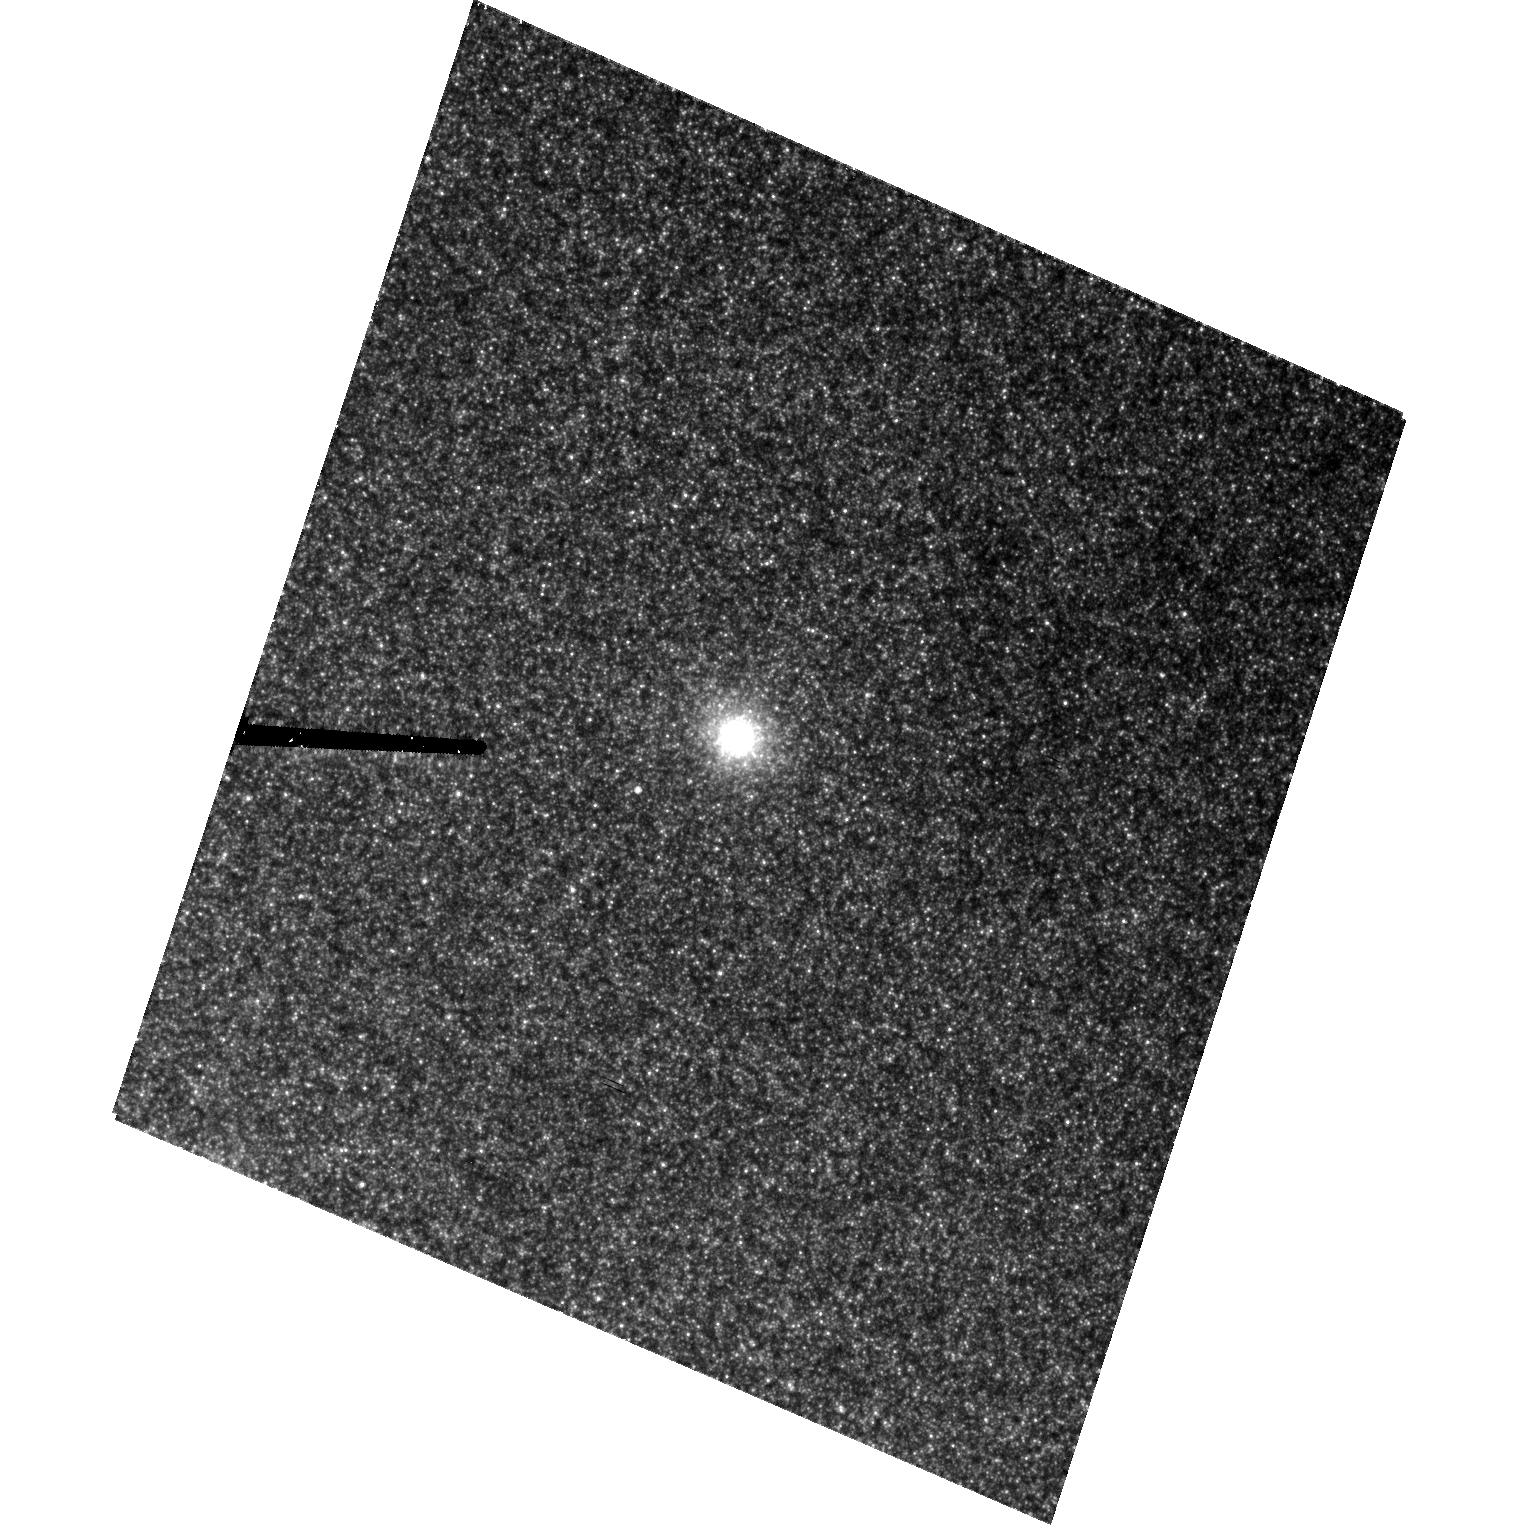
Target: NGC221-G174
Instrument: ACS/HRC
Filter: F555W
Exposure: 43 min
Observation ID: hst_10094_44_acs_hrc_f555w_j92t44

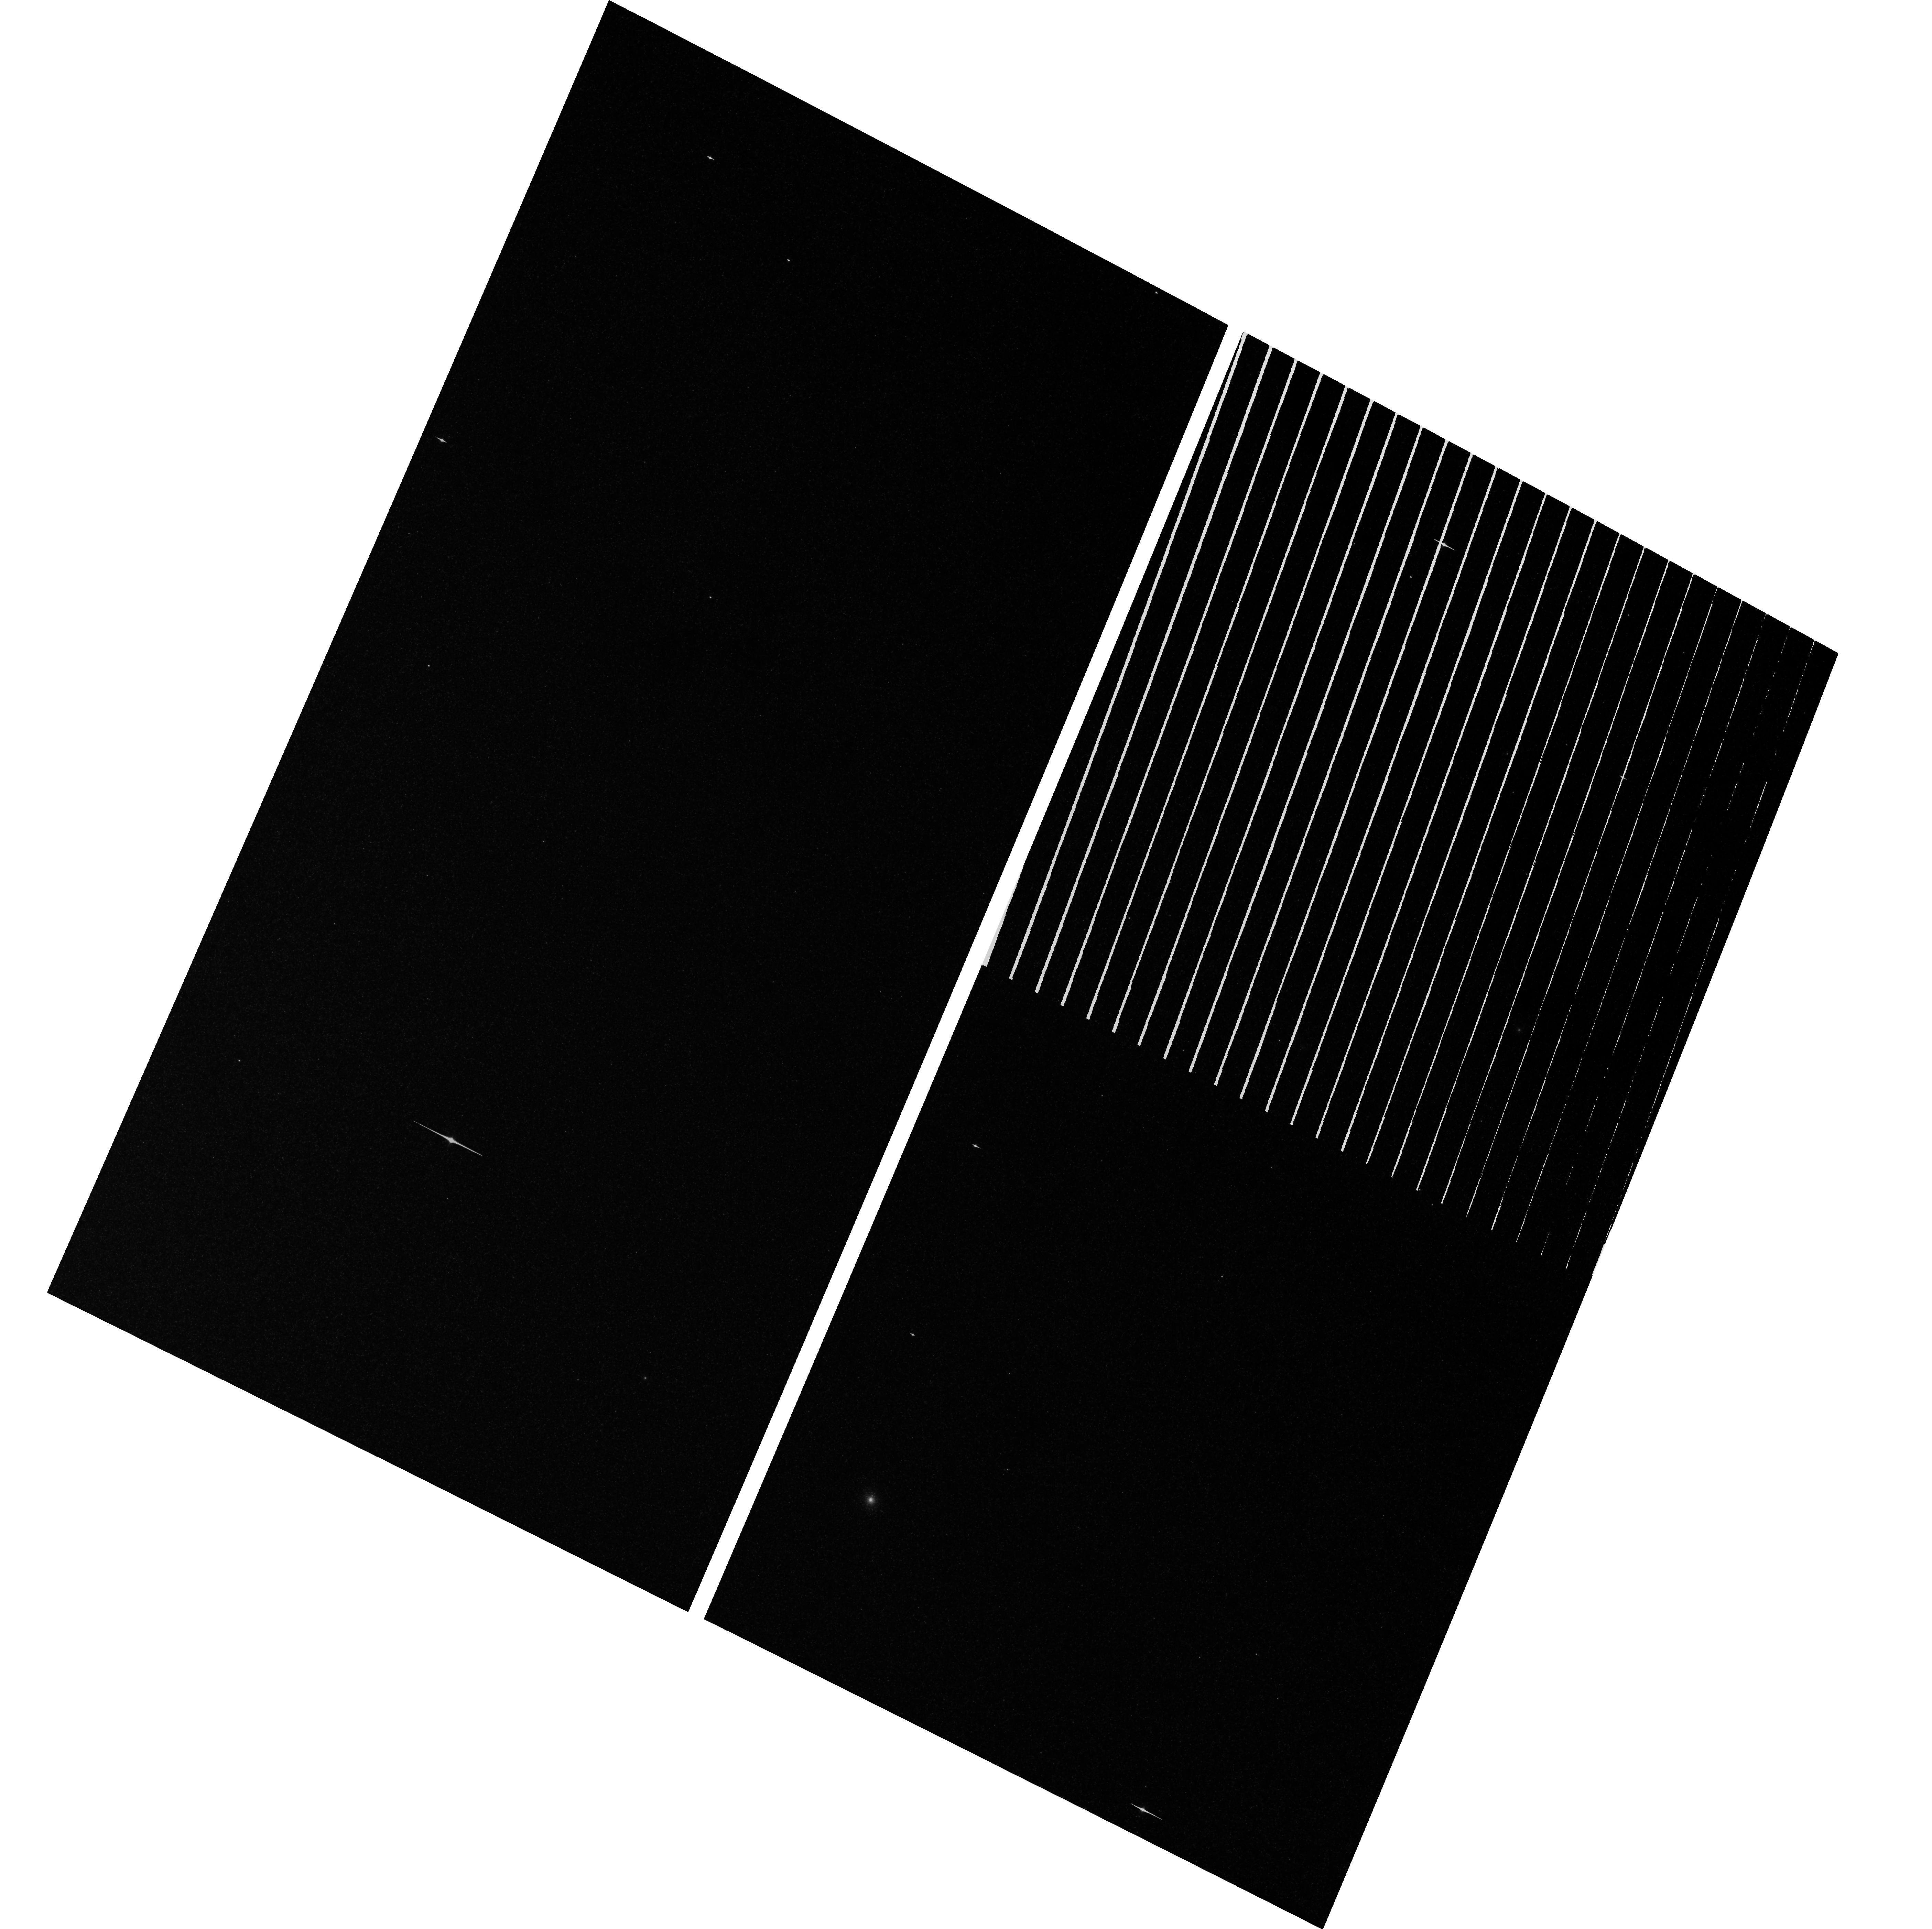
Target: field at RA 10.638°, Dec 41.295°
Instrument: ACS/WFC
Filter: F814W
Exposure: 3.4 h
Observation ID: hst_10094_46_acs_wfc_f814w_j92t46

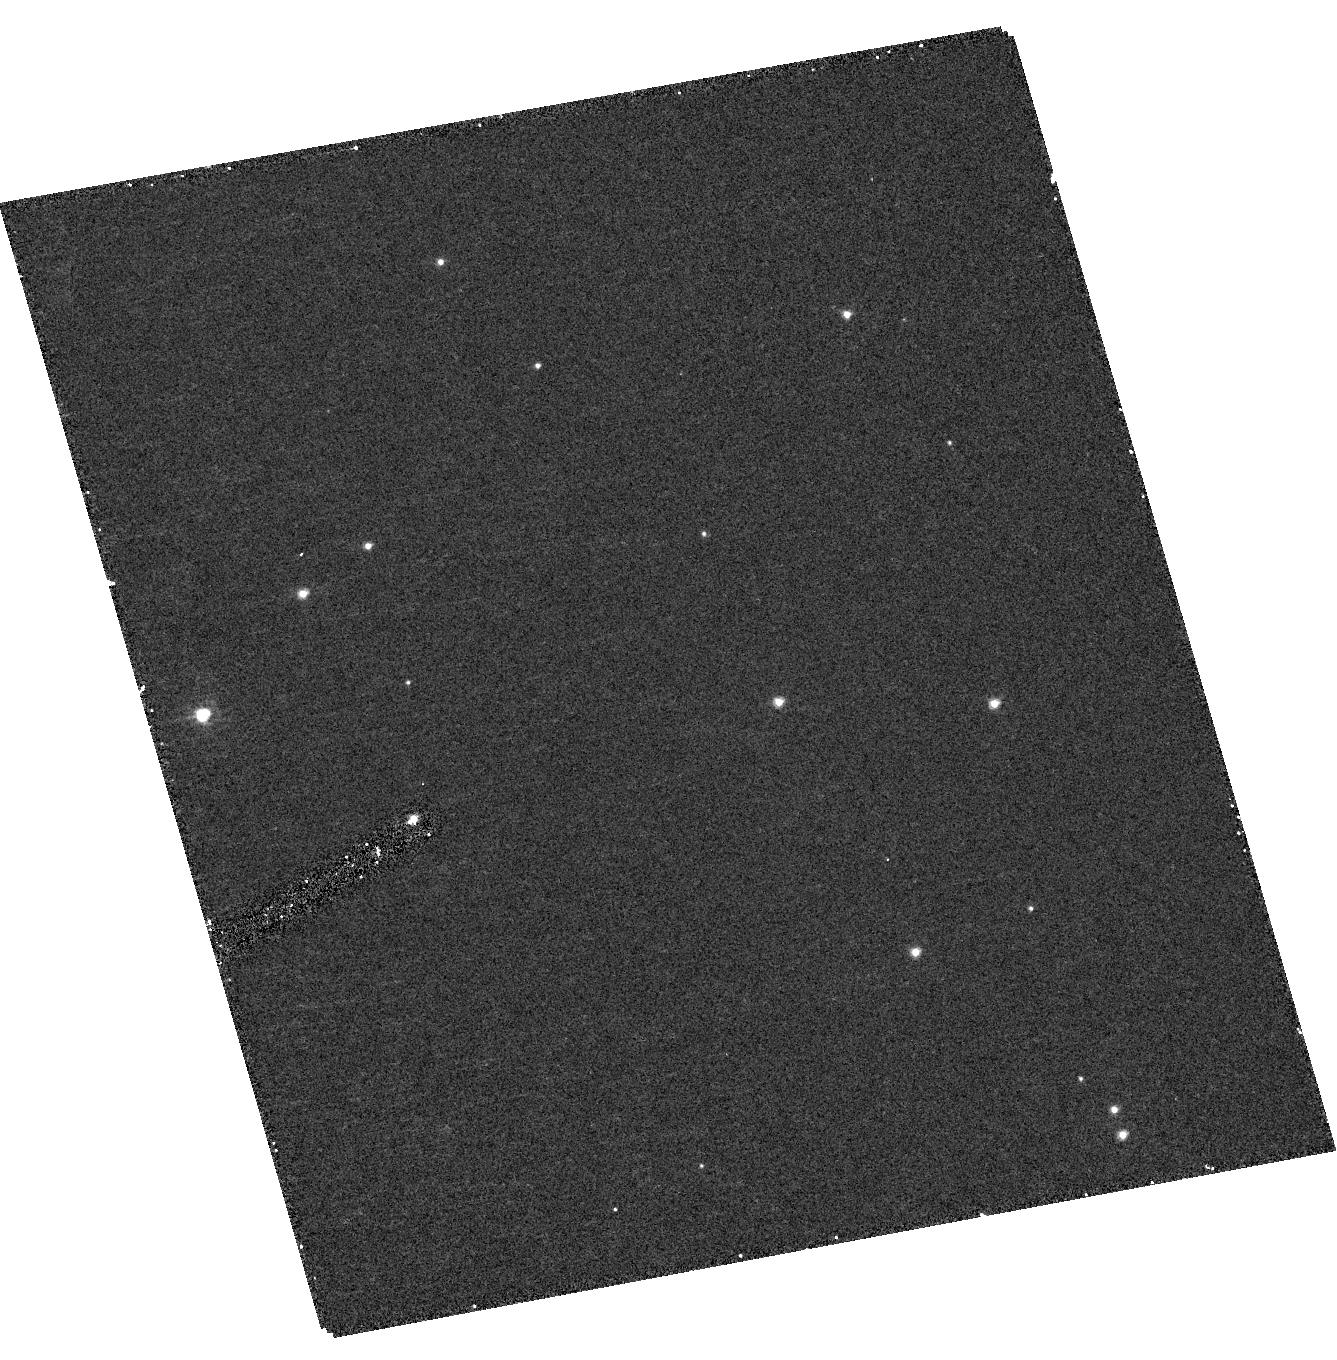
Target: NGC6791-KR7601-CEN
Instrument: ACS/HRC
Filter: F330W
Exposure: 18 min
Observation ID: hst_10094_26_acs_hrc_f330w_j92t26

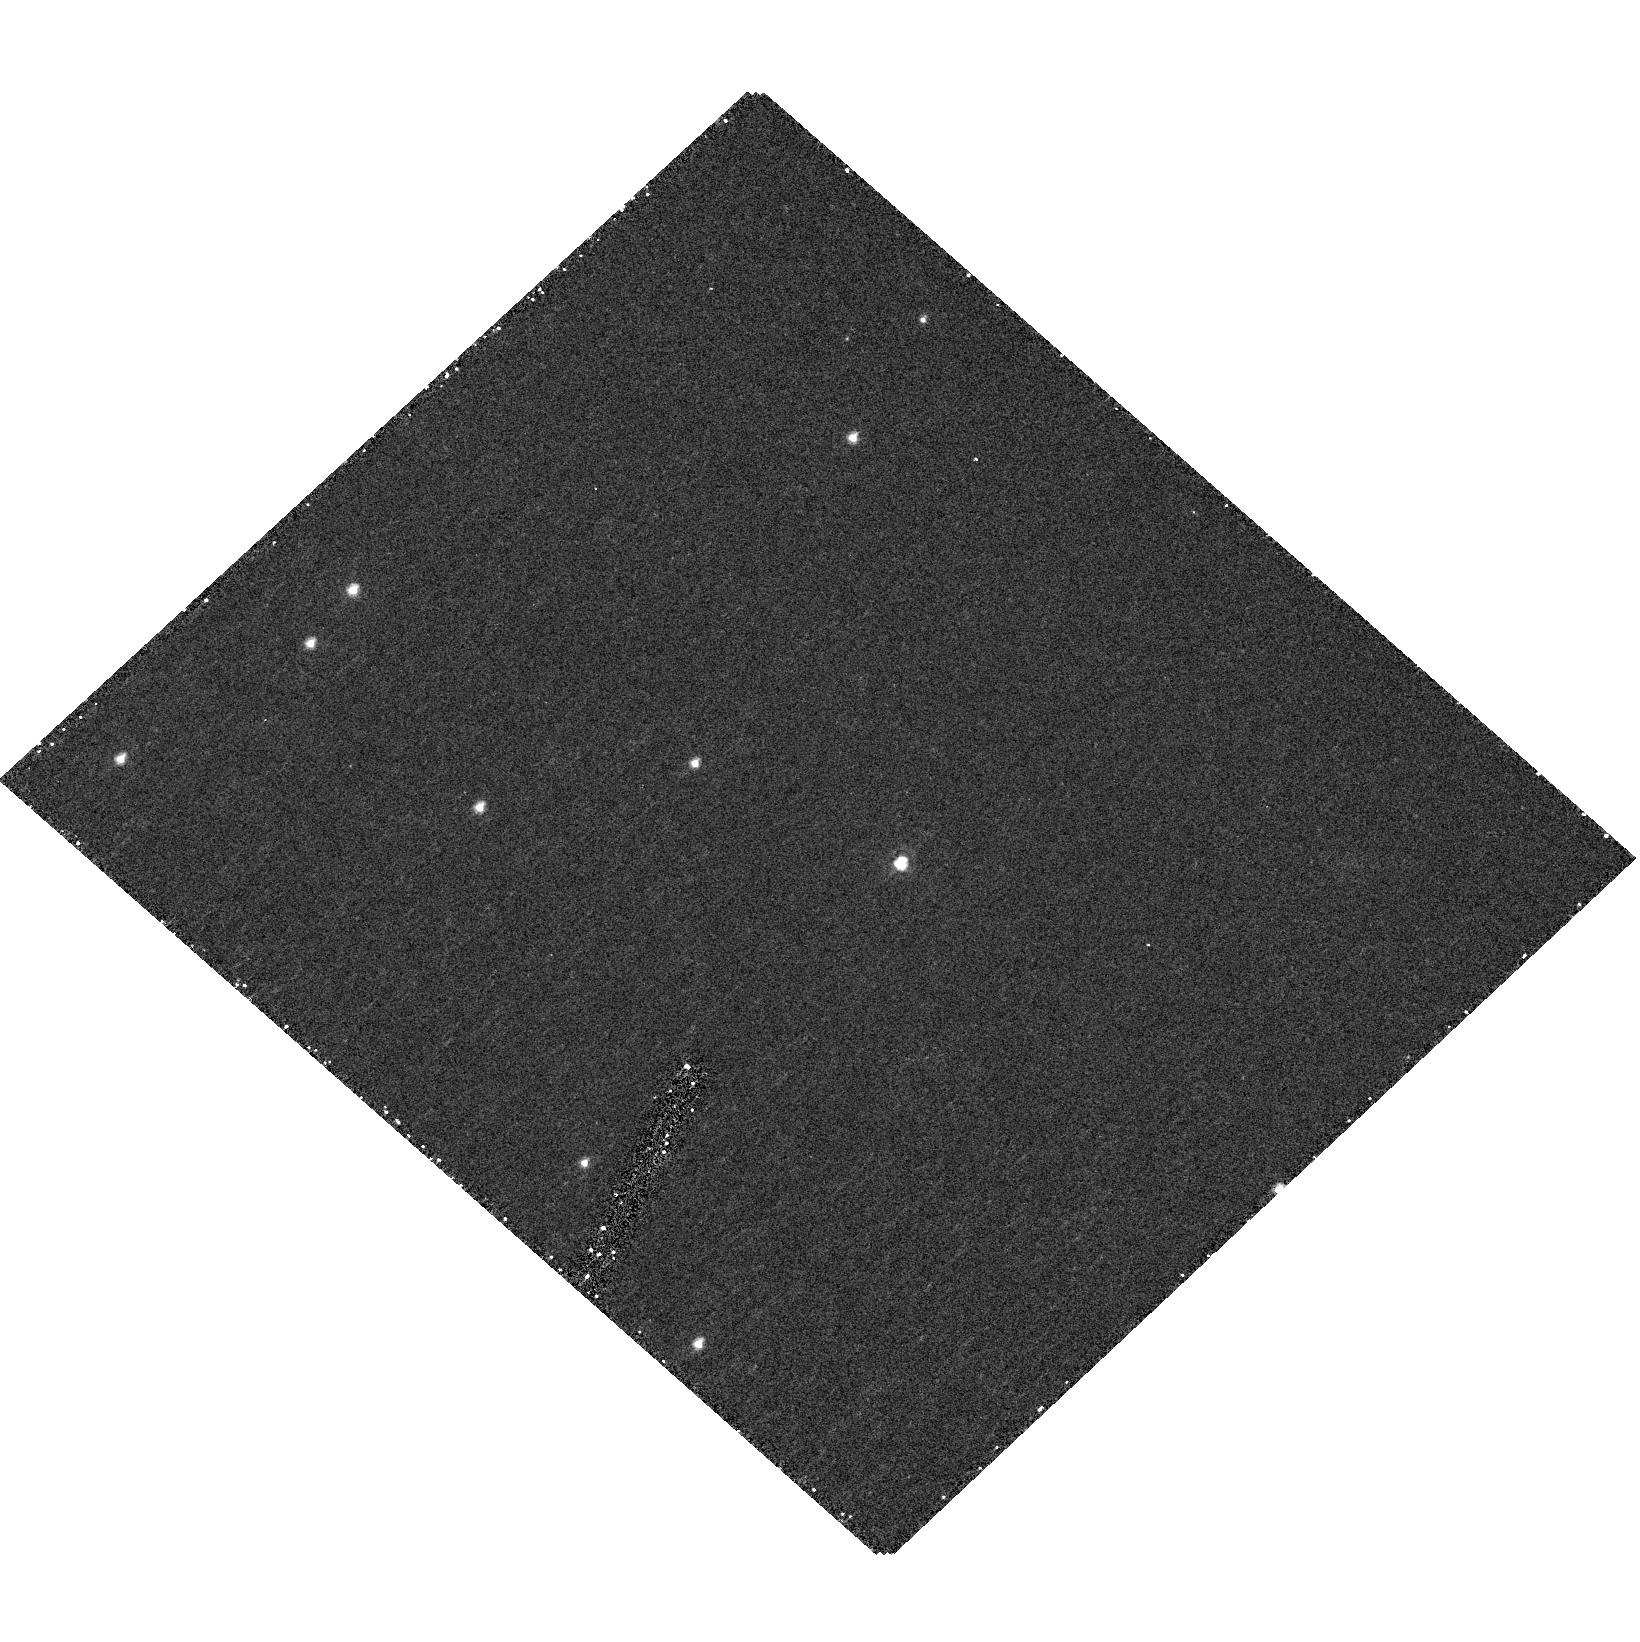
Target: NGC6791-KR8894-CEN
Instrument: ACS/HRC
Filter: F330W
Exposure: 18 min
Observation ID: hst_10094_25_acs_hrc_f330w_j92t25

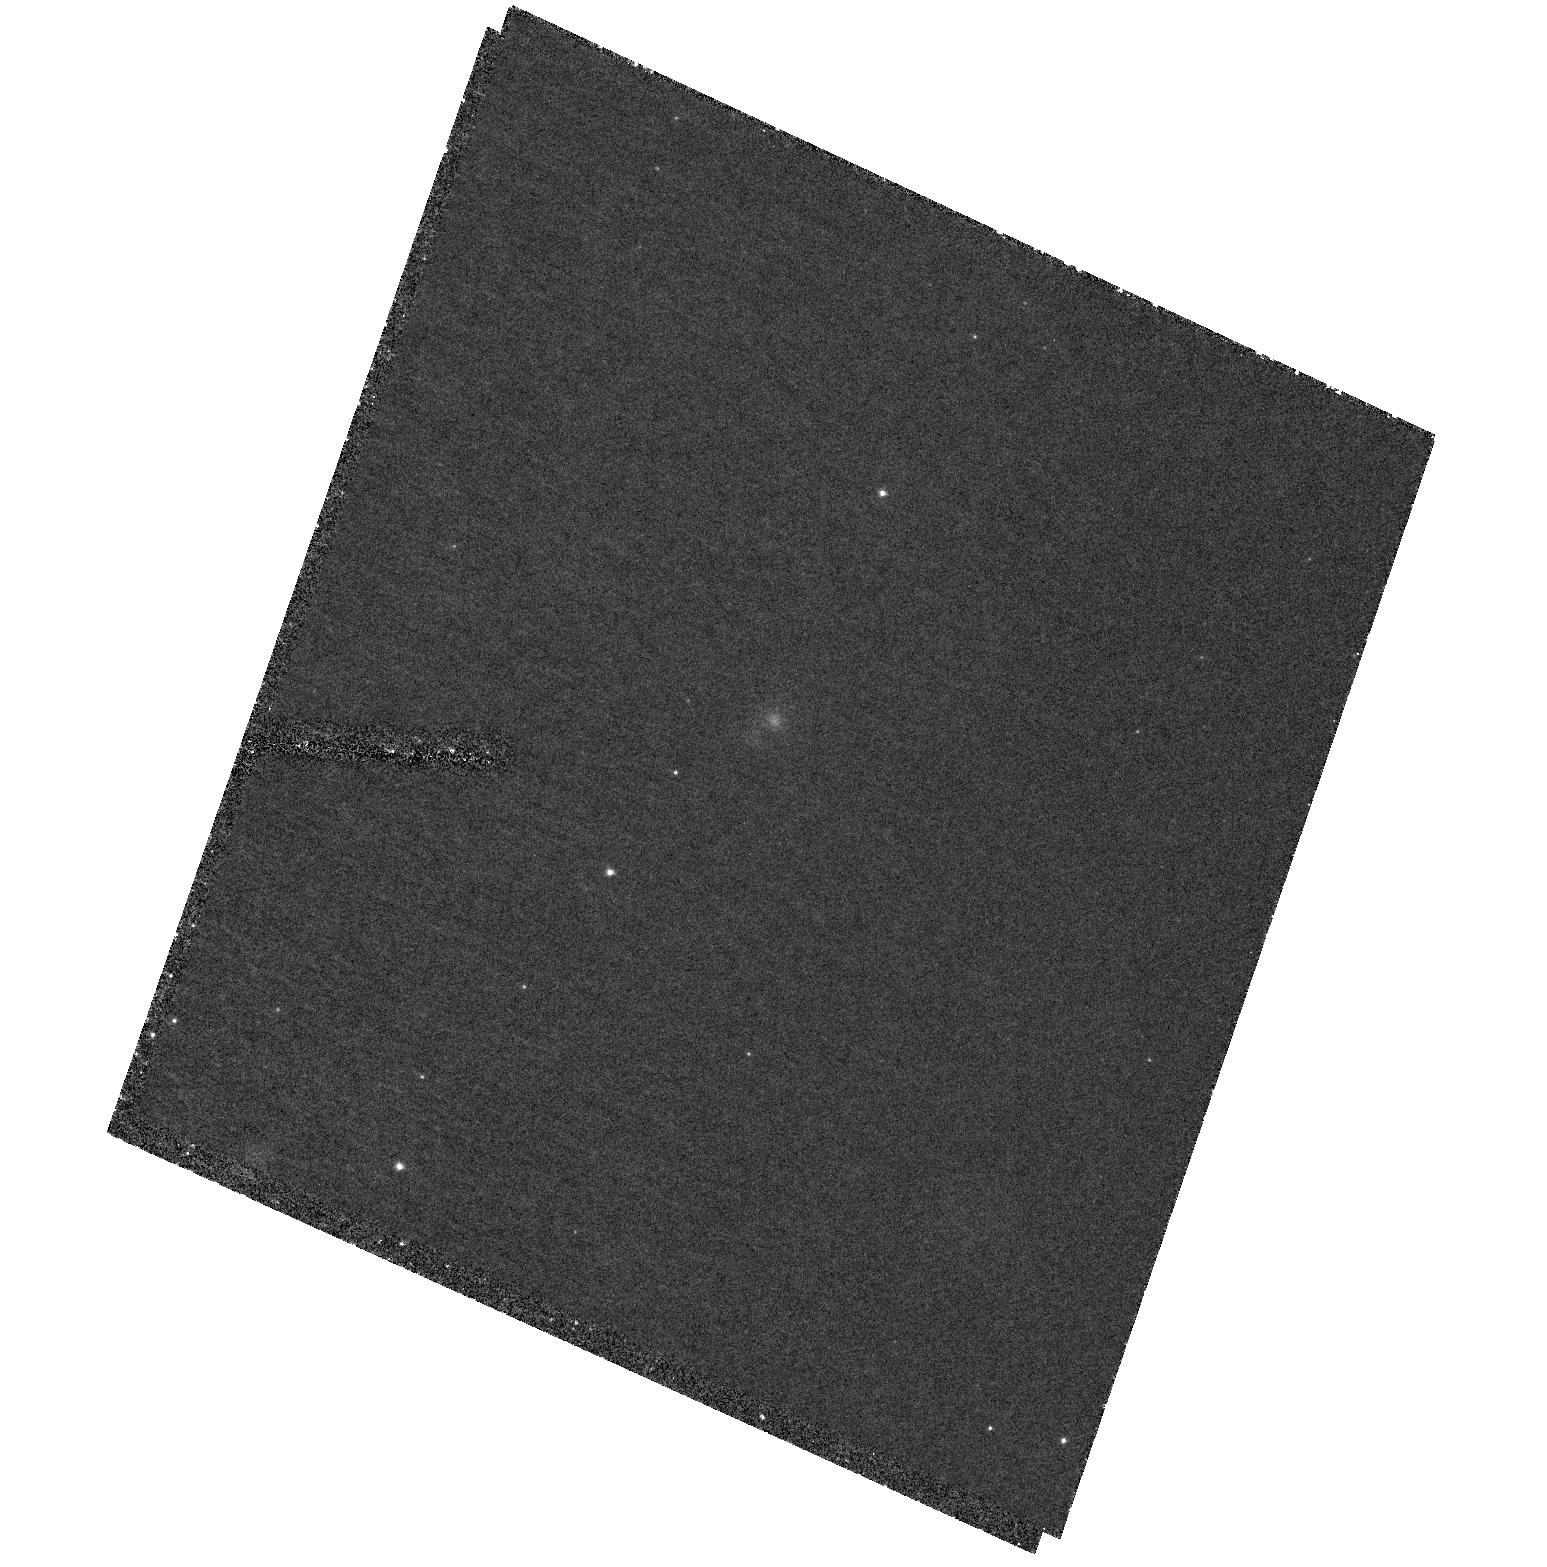
Target: NGC221-G174
Instrument: ACS/HRC
Filter: F250W
Exposure: 4 h
Observation ID: hst_10094_46_acs_hrc_f250w_j92t46

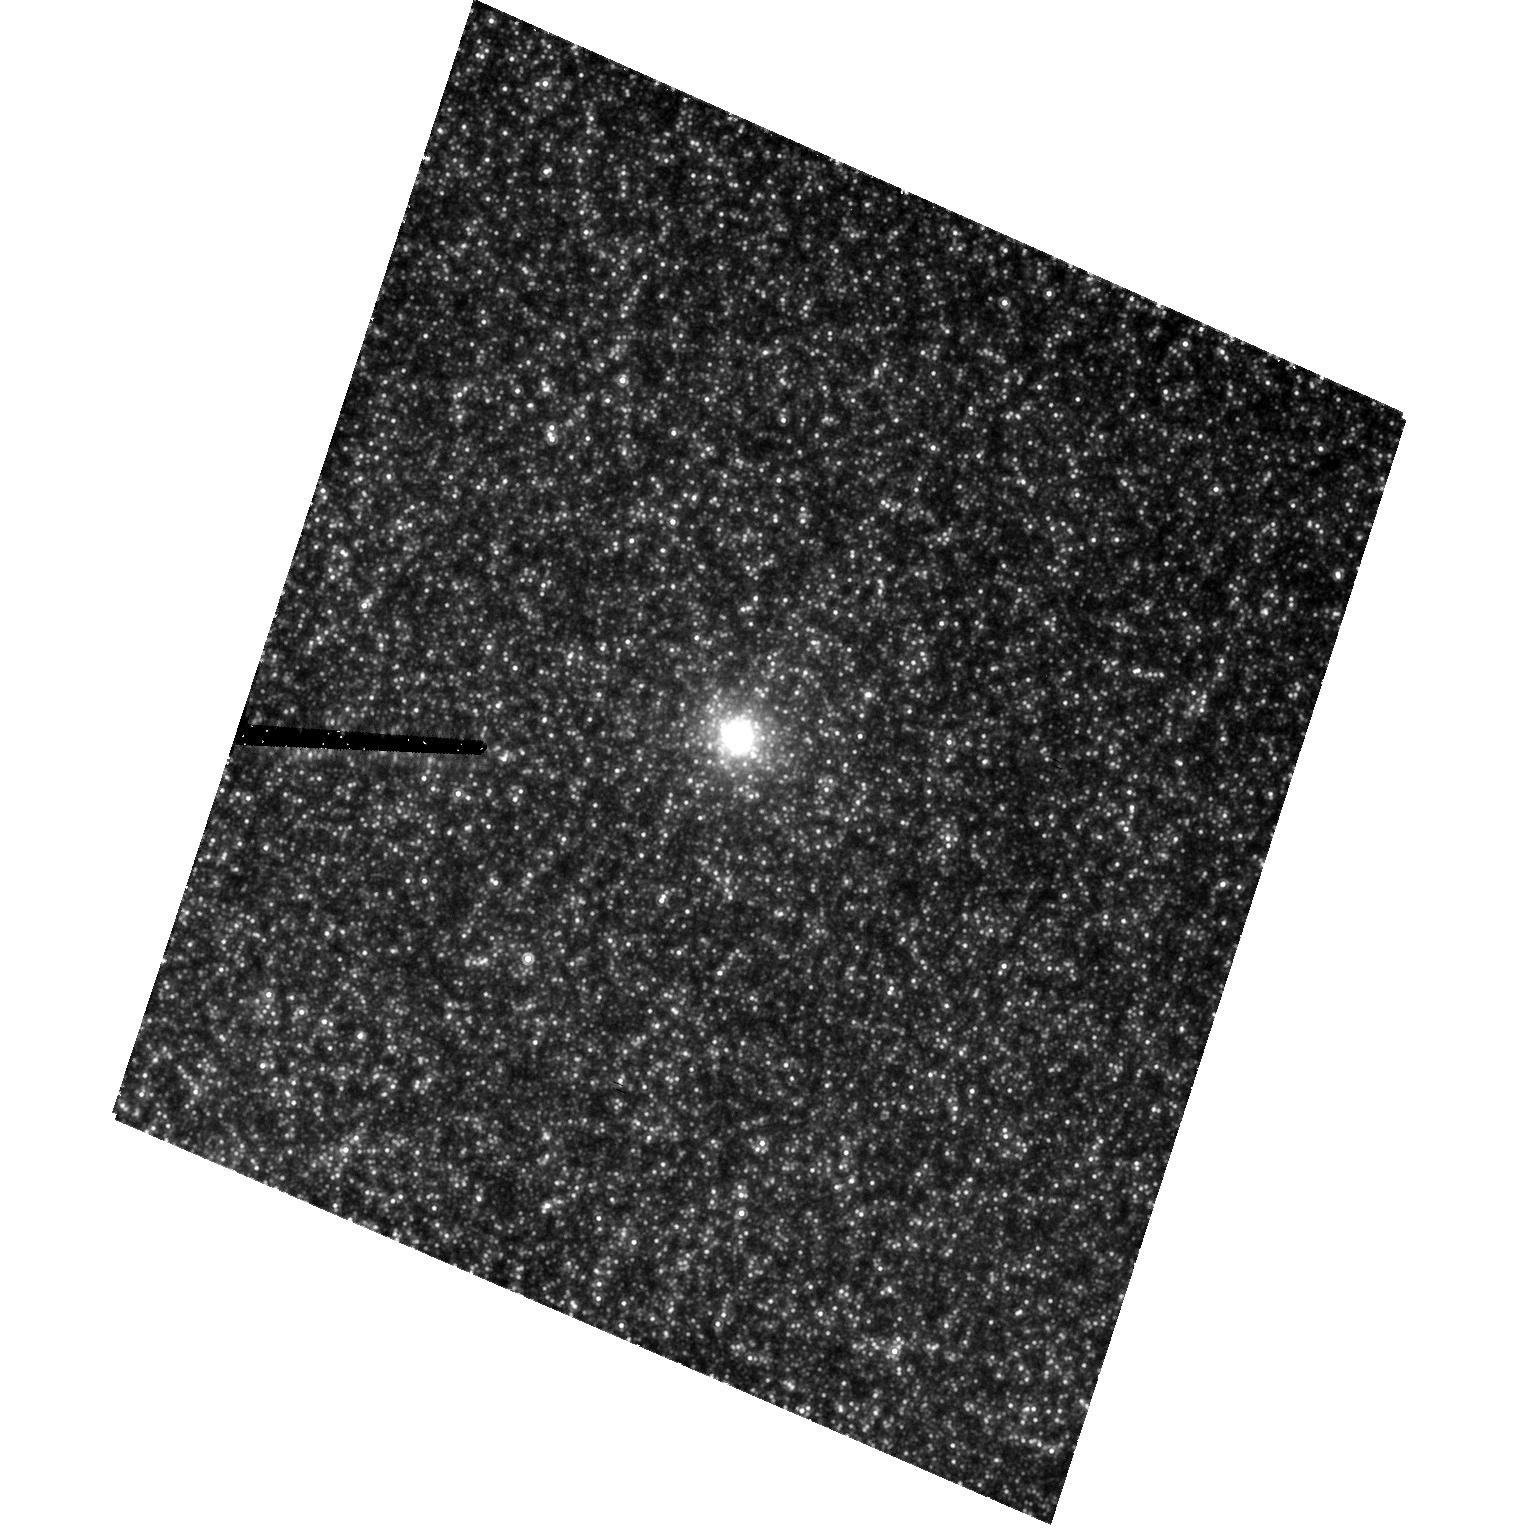
Target: NGC221-G174
Instrument: ACS/HRC
Filter: F850LP
Exposure: 45 min
Observation ID: hst_10094_44_acs_hrc_f850lp_j92t44

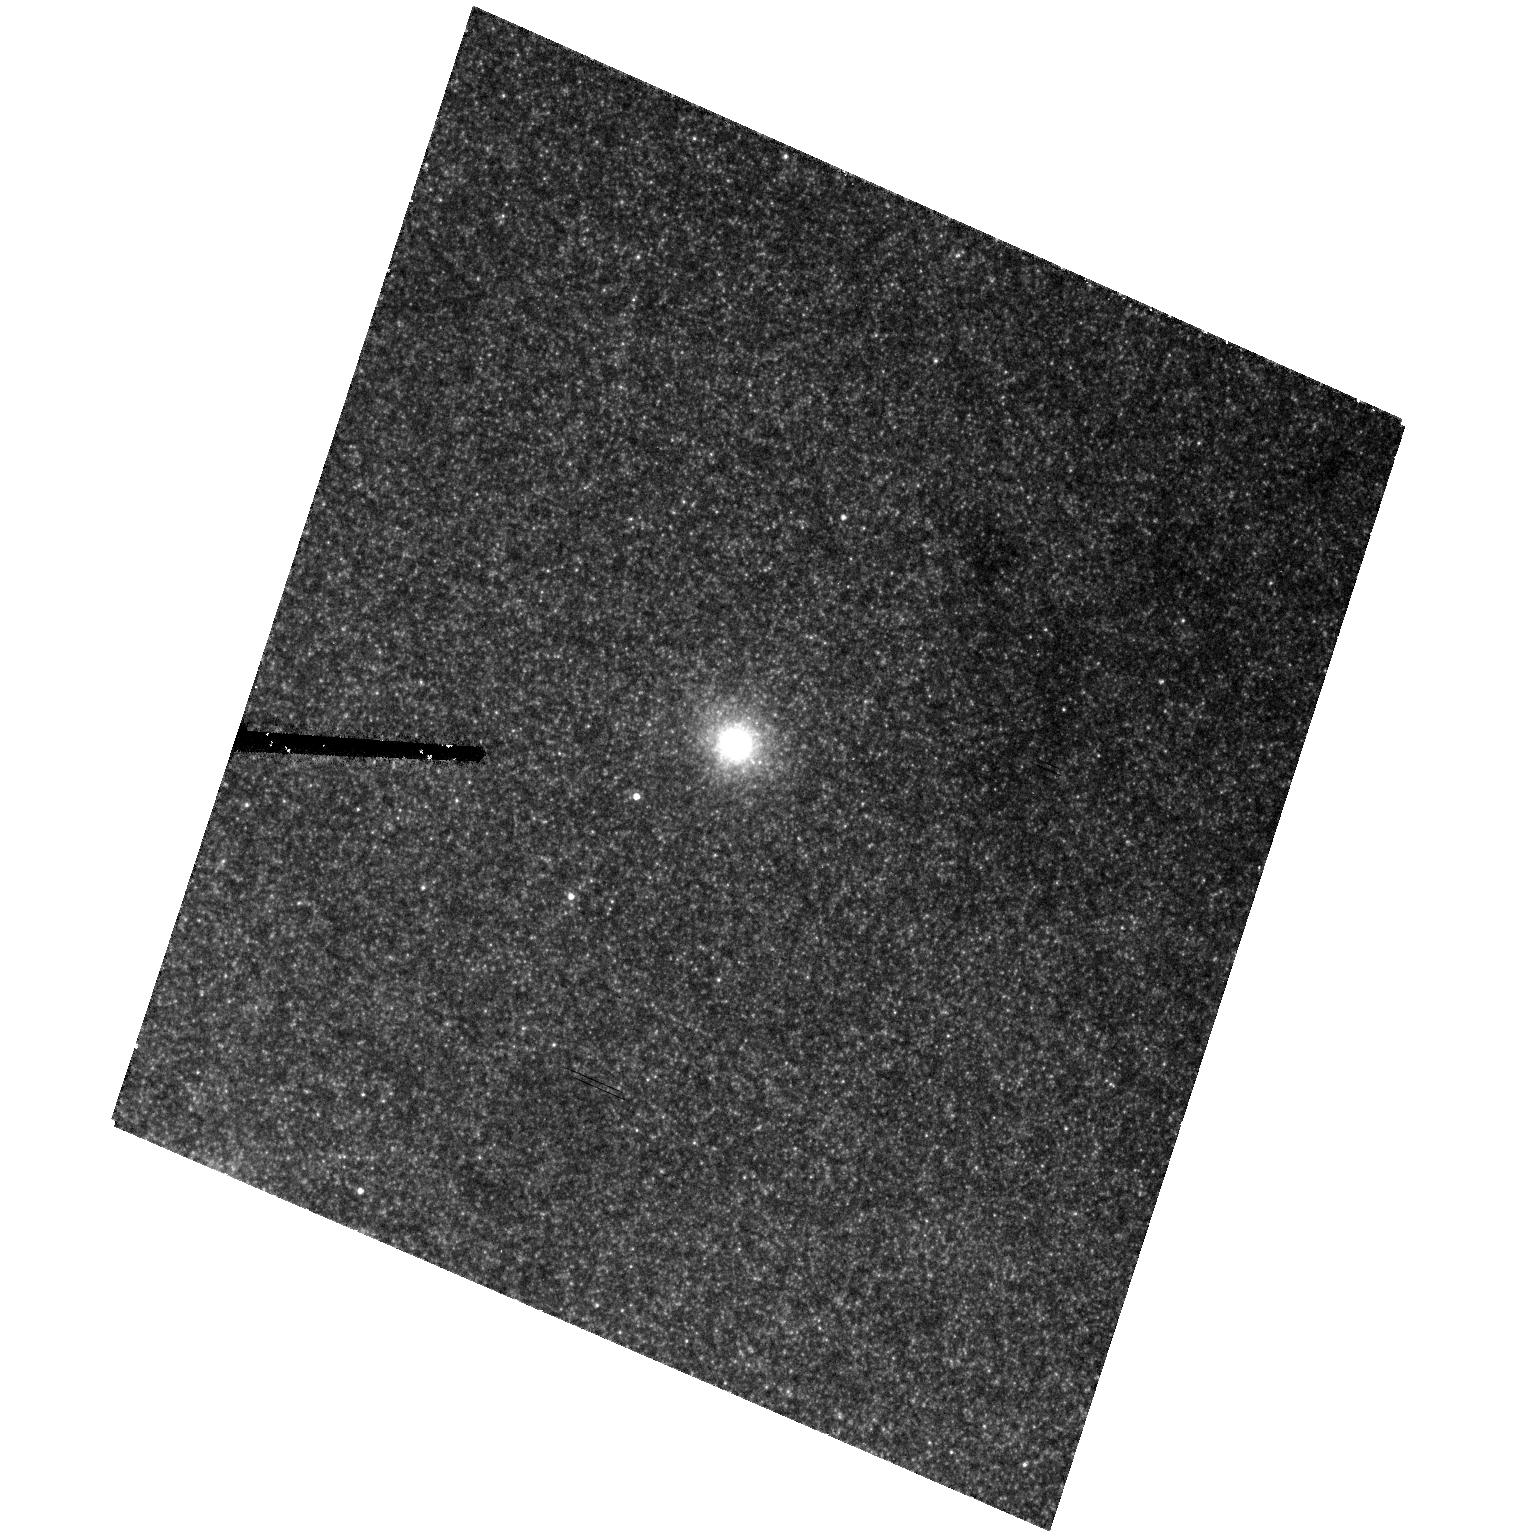
Target: NGC221-G174
Instrument: ACS/HRC
Filter: F435W
Exposure: 45 min
Observation ID: hst_10094_44_acs_hrc_f435w_j92t44

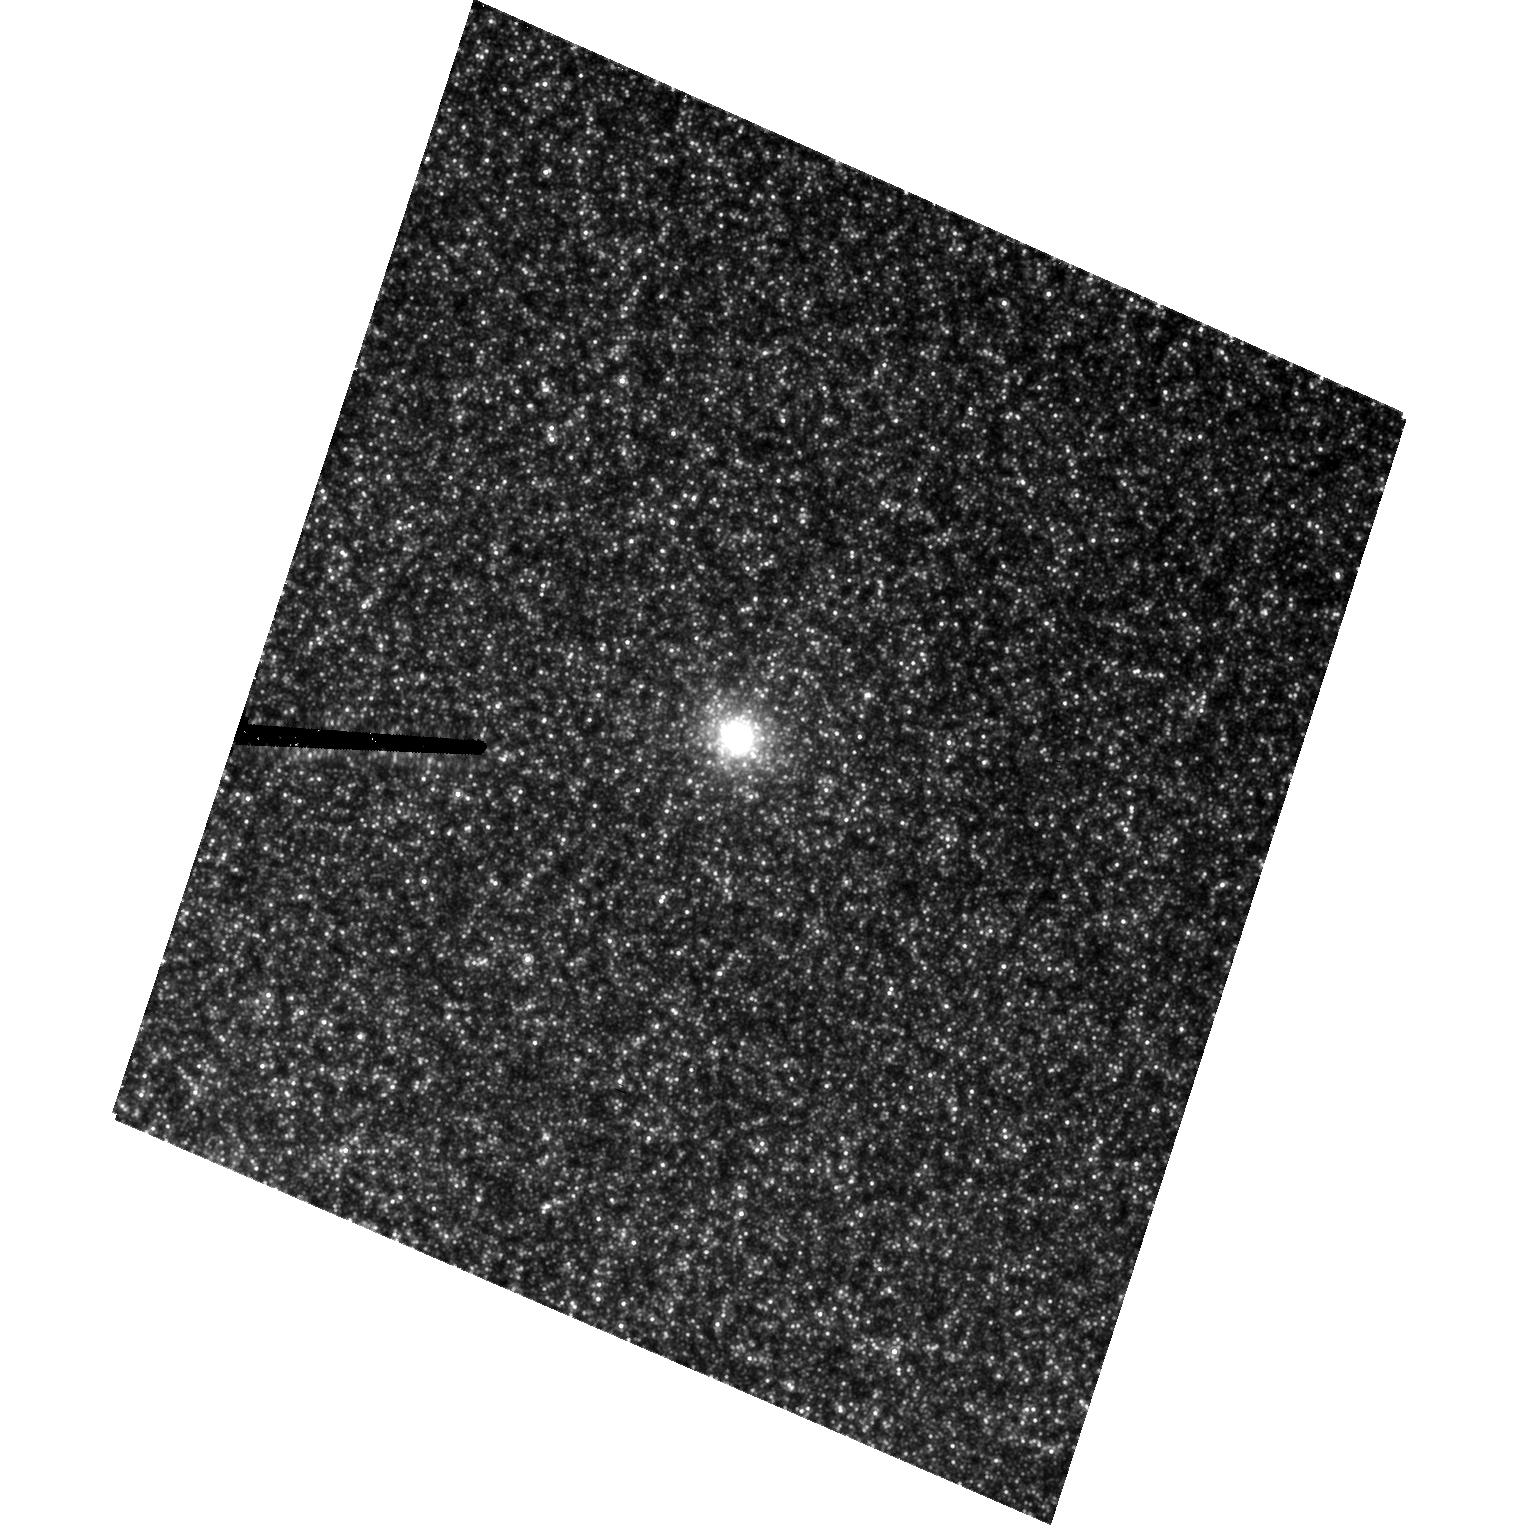
Target: NGC221-G174
Instrument: ACS/HRC
Filter: F814W
Exposure: 45 min
Observation ID: hst_10094_44_acs_hrc_f814w_j92t44

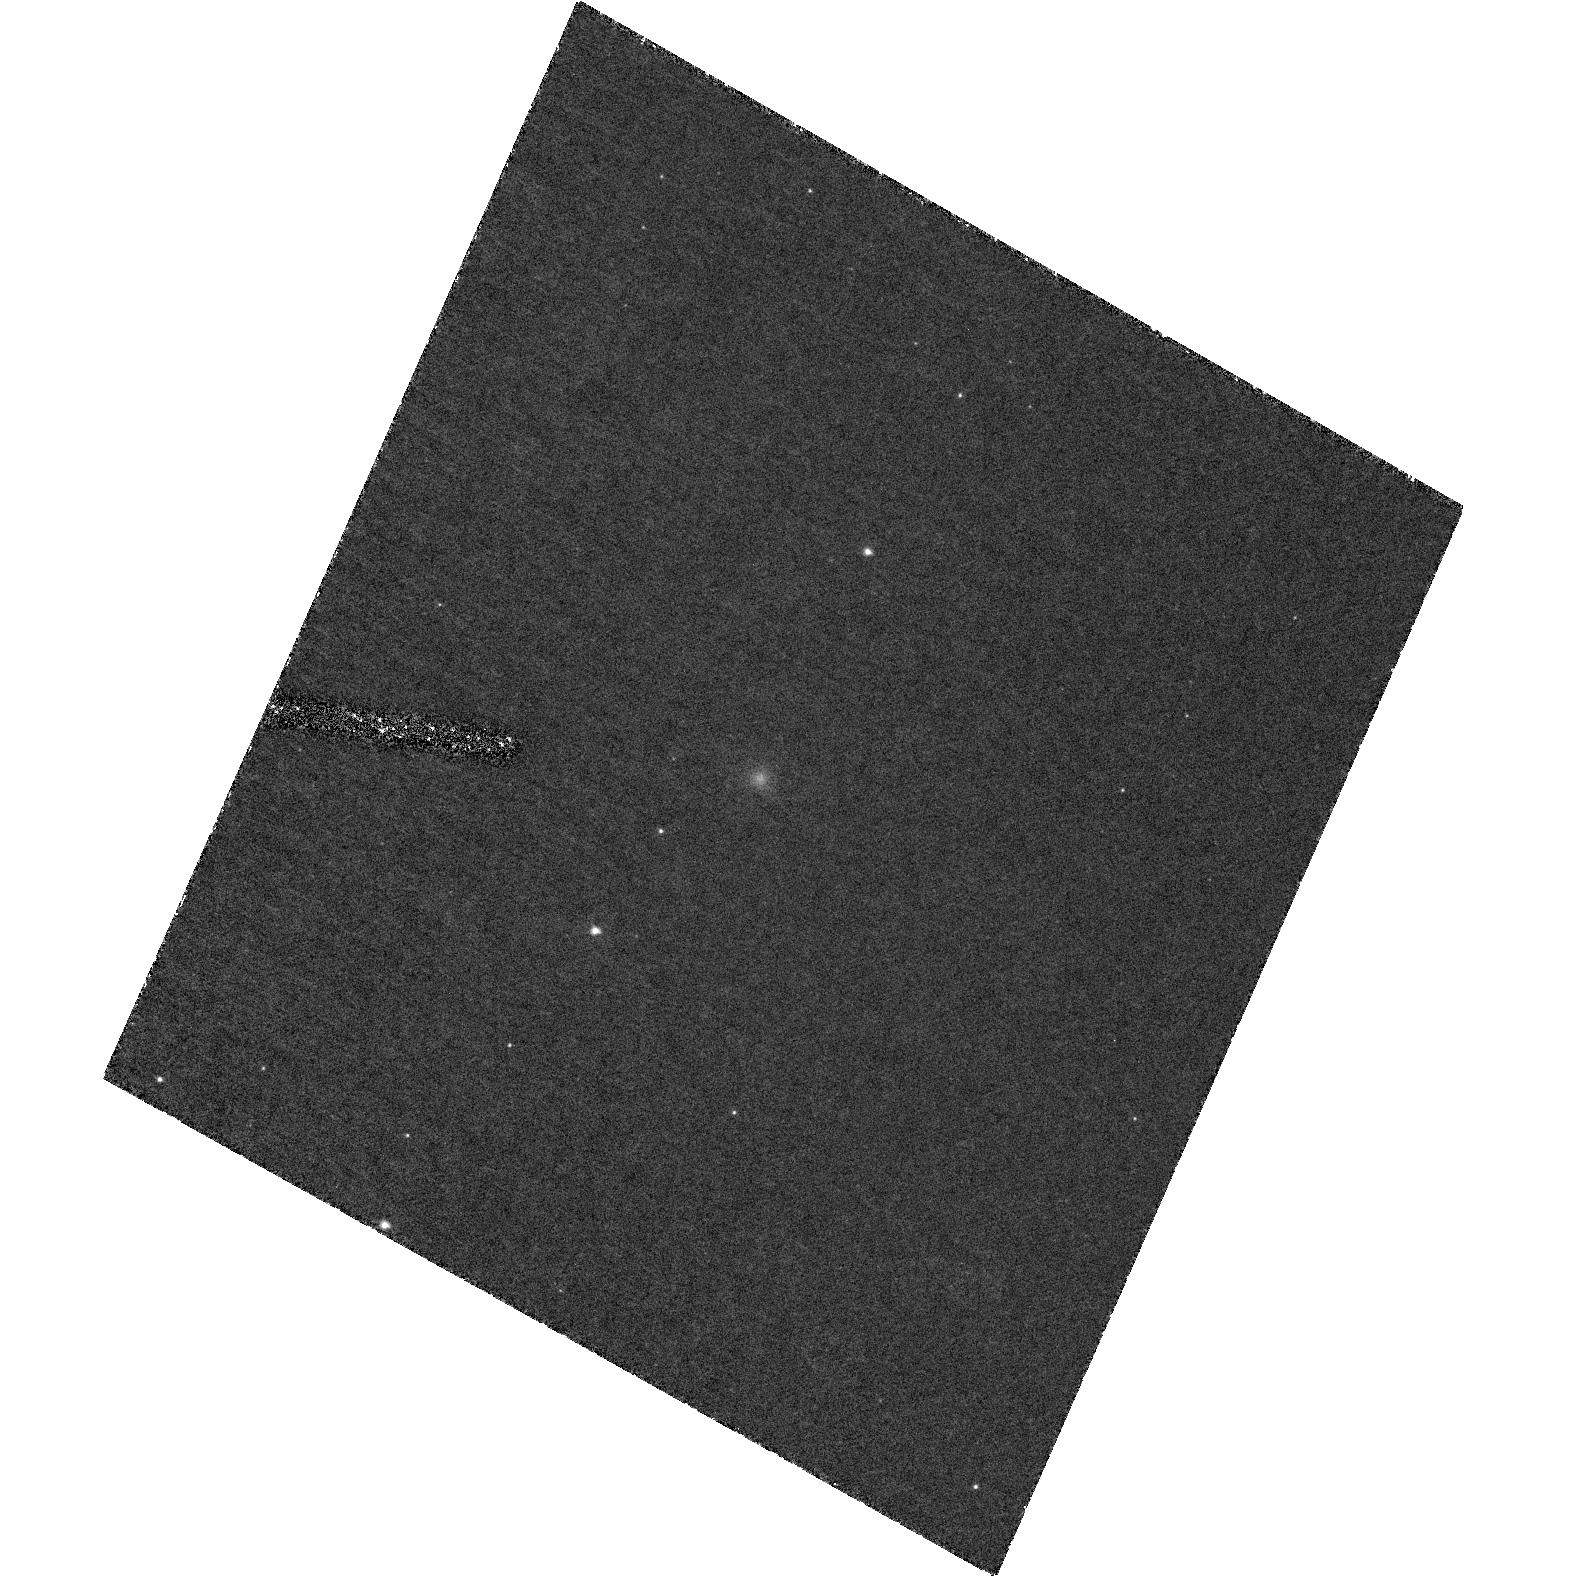
Target: NGC221-G174
Instrument: ACS/HRC
Filter: F250W
Exposure: 4 h
Observation ID: hst_10094_47_acs_hrc_f250w_j92t47

Mid-Ultraviolet Spectral Templates for Old Stellar Systems (PI: Peterson, Ruth C.)

We propose a three-year program to provide both observational and theoretical mid-ultraviolet (2300A -- 3100A) spectral templates for interpreting the age and metallicity of globular clusters and elliptical galaxies from spectra of their integrated light. The mid-UV is the region most directly influenced by stellar age, and is observed directly in optical and infrared studies of high-redshift quiescent systems. The reliability of age and metallicity determinations remains questionable until non-solar metallicities and abundance ratios are considered, and stars spanning the color-magnitude diagram are included, as we propose here. With archival HST STIS spectra we have improved the list of mid-UV atomic line parameters, then calculated spectra from first principles which match observed spectra of standard stars up to one- fourth solar metallicity. We will extend both observations and calculations to stars of solar metallicity and beyond, and to those in short-lived stages hotter than the main-sequence turnoff, stars not currently well-represented in empirical libraries. The necessary line-list improvements will come from new high-resolution mid-UV spectra of nine field stars. A key application of the results of this program will be to the old systems now being discovered as `Extremely Red Objects' at high redshifts. Reliable age-dating of these places constraints on the epoch when large structures first formed in the universe.